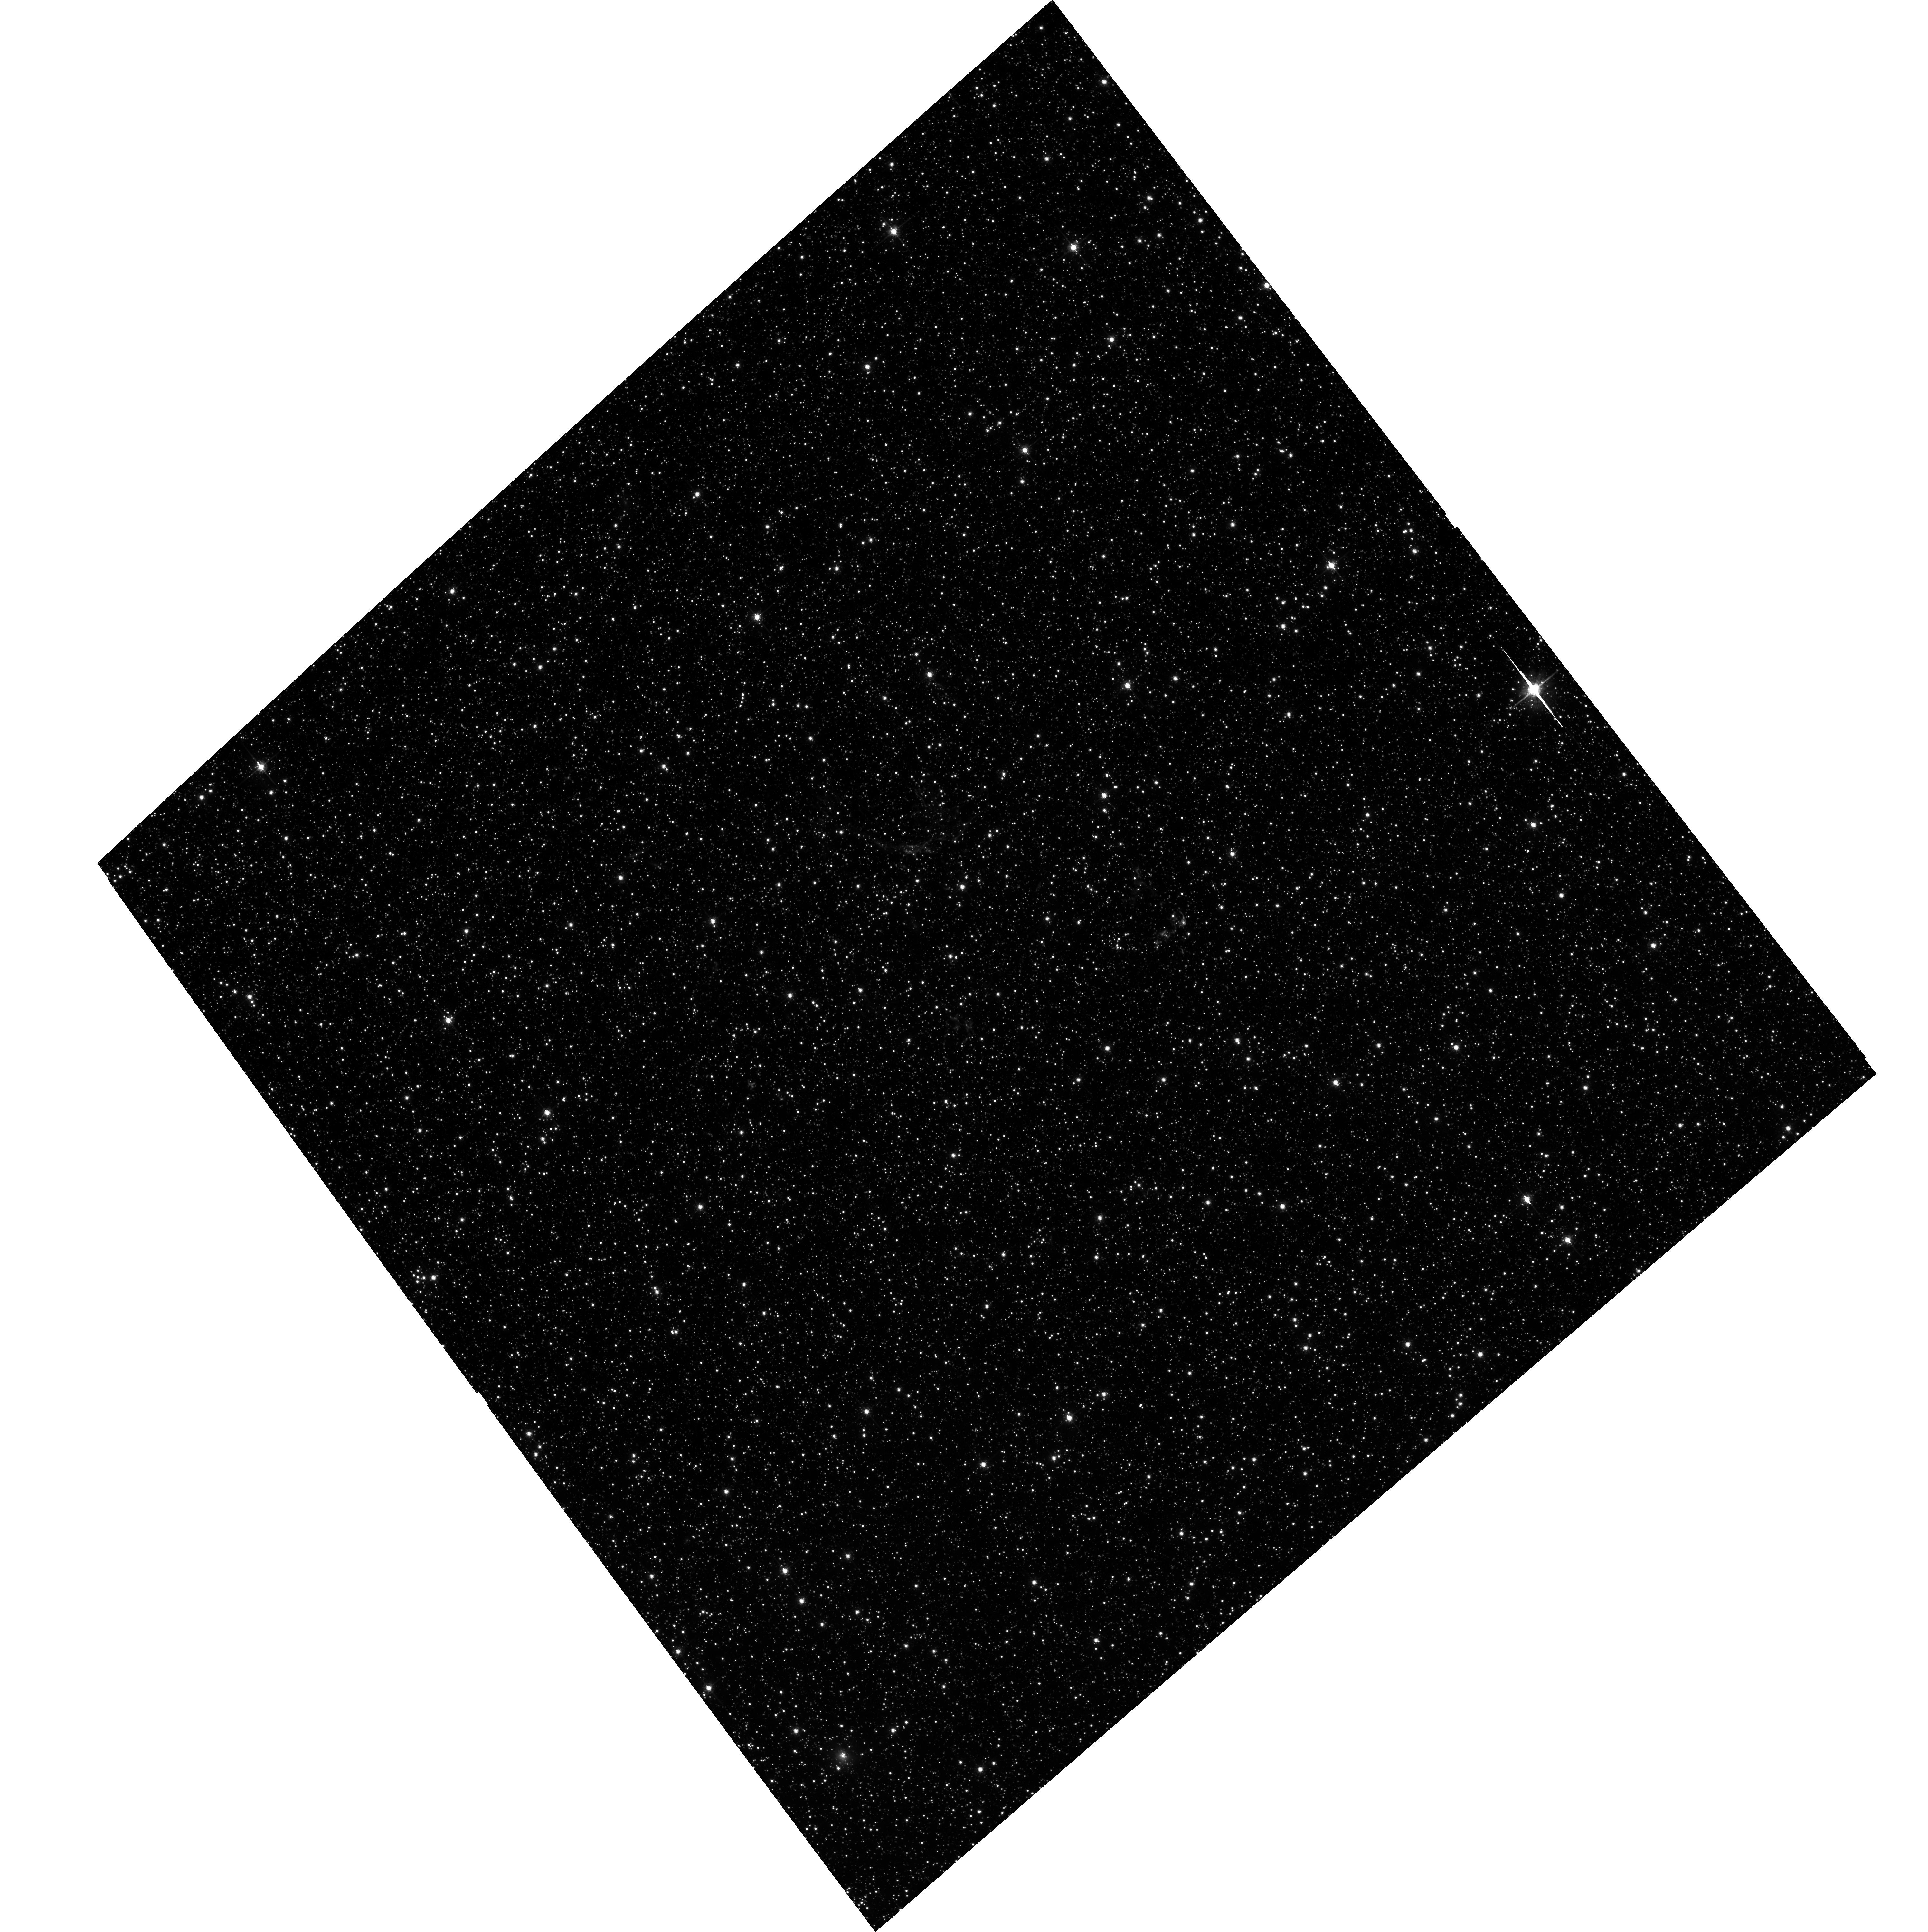
Target: N132D. Instrument: ACS/WFC. Filter: F775W. Exposure: 24 min. Observation ID: hst_12001_01_acs_wfc_f775w_j8r801

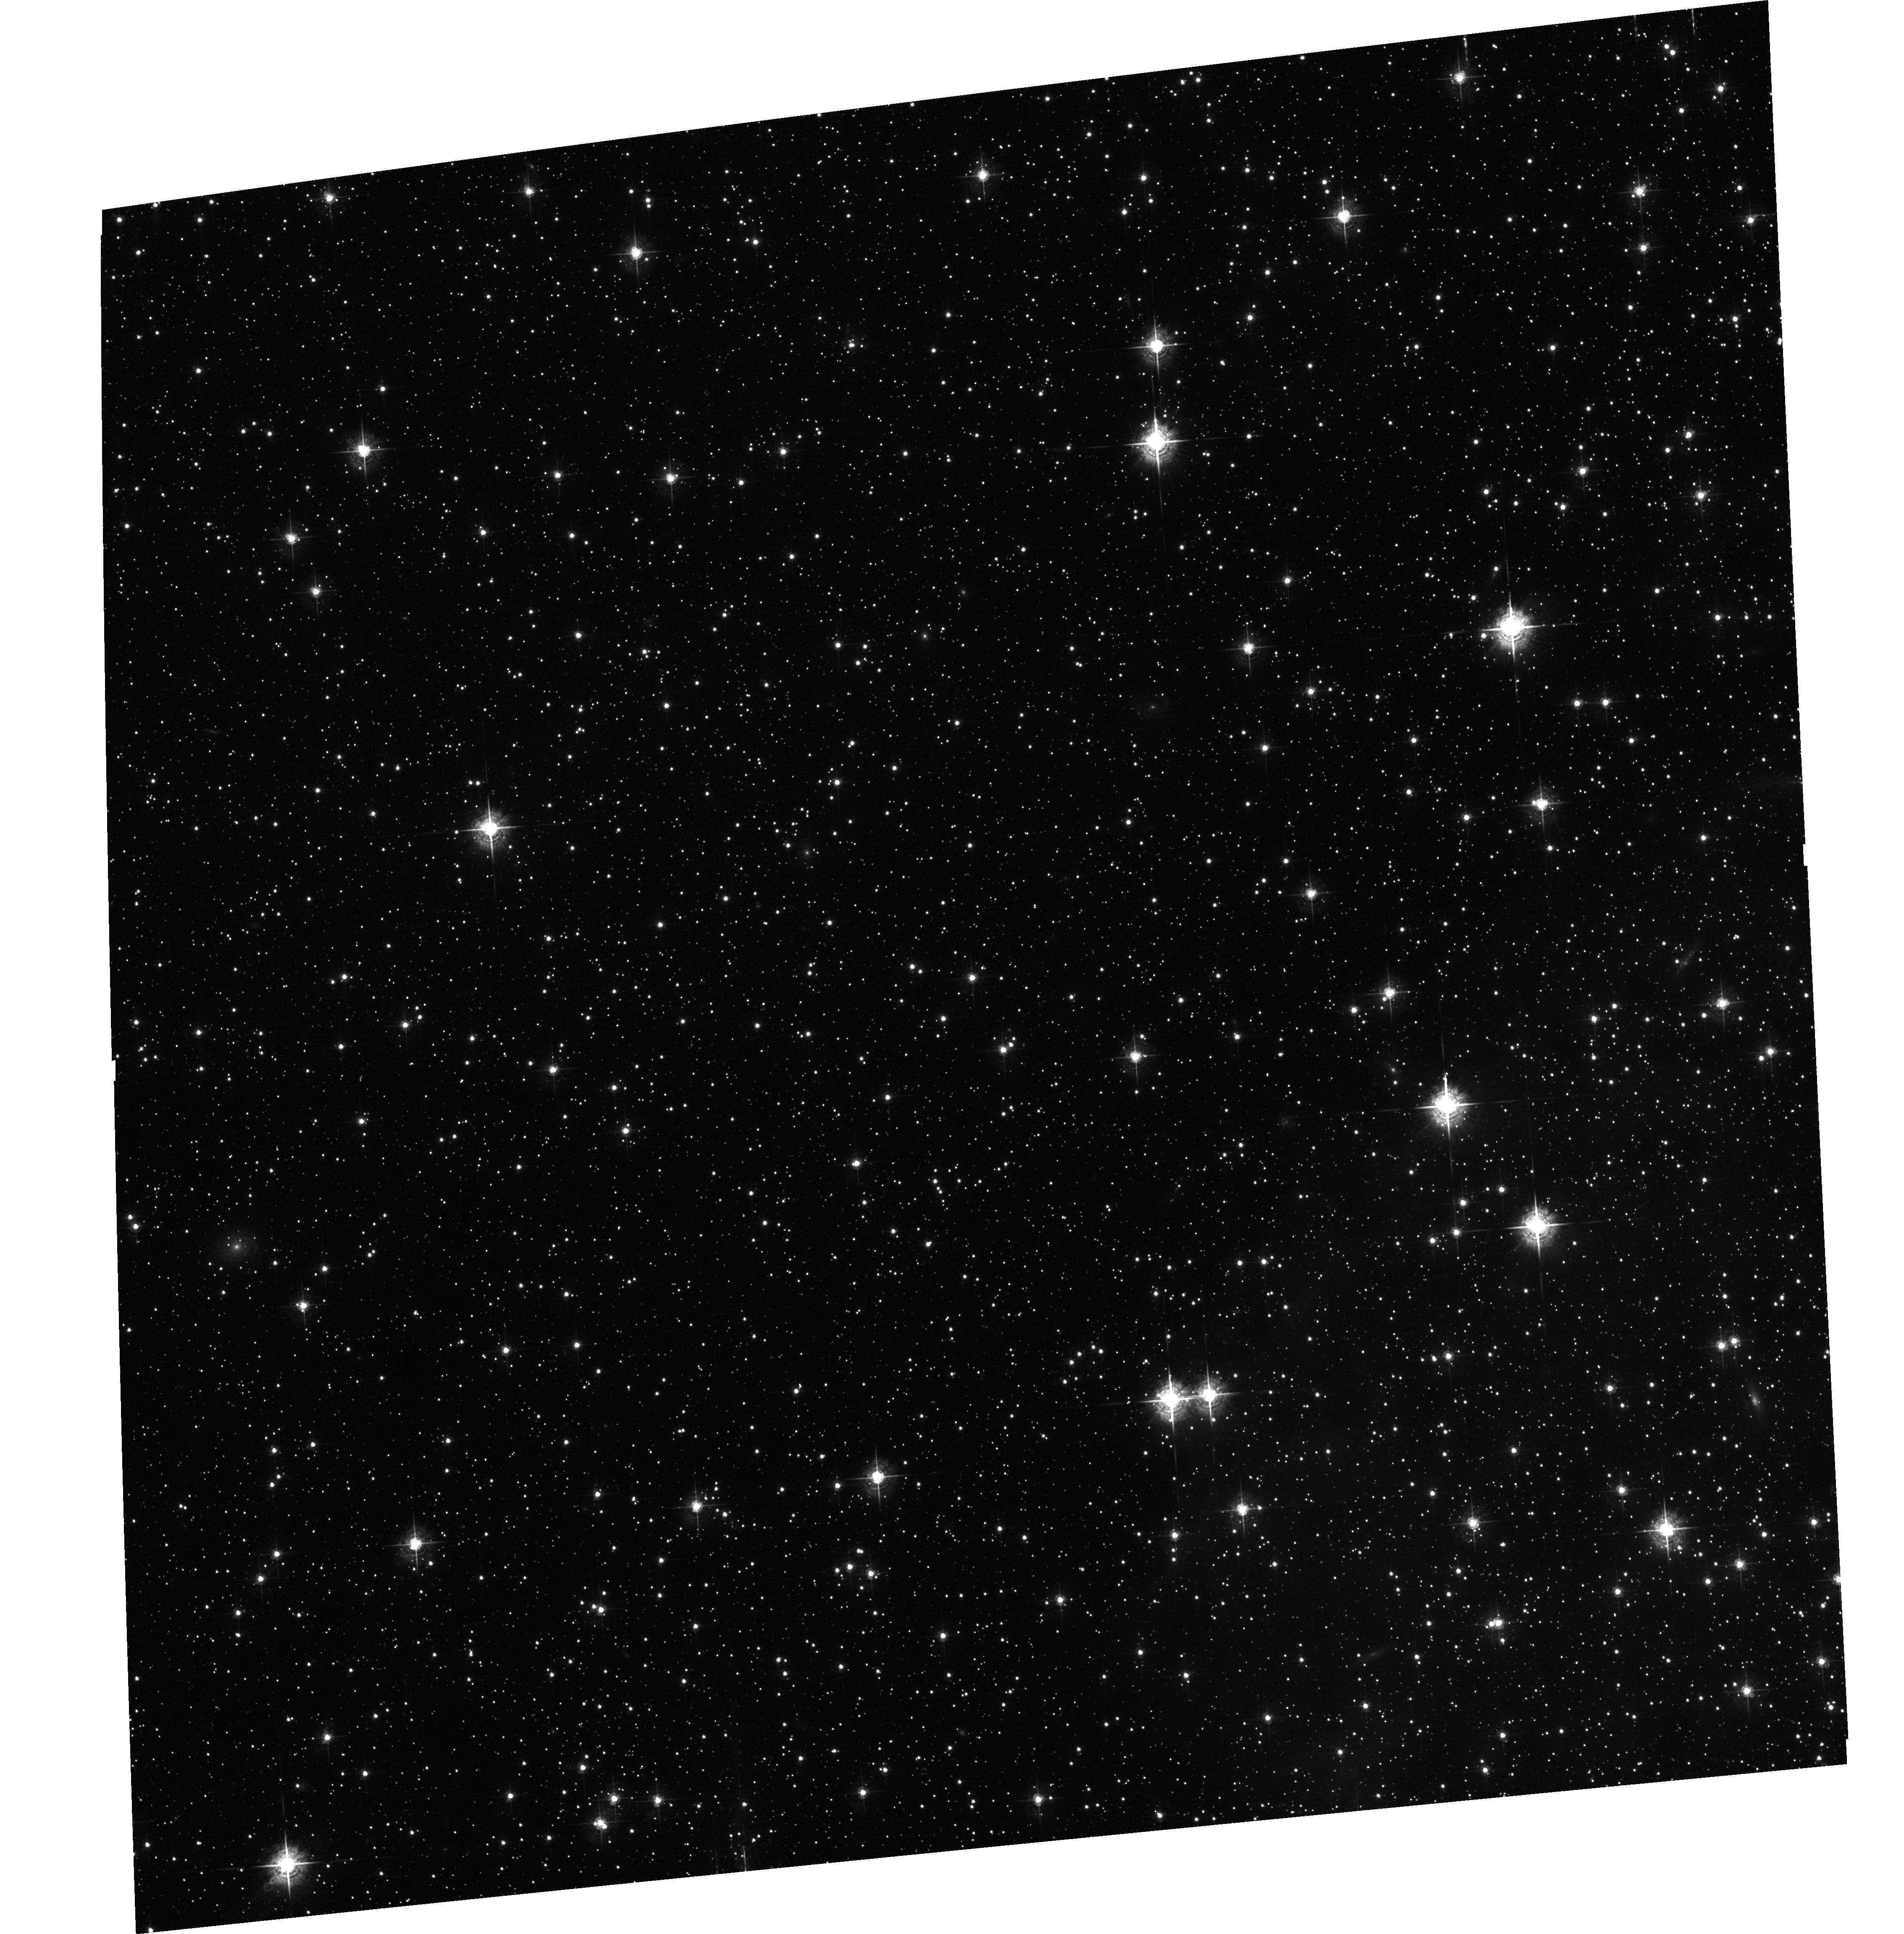
Target: E0102. Instrument: ACS/WFC. Filter: F550M. Exposure: 30 min. Observation ID: hst_12001_02_acs_wfc_f550m_j8r802

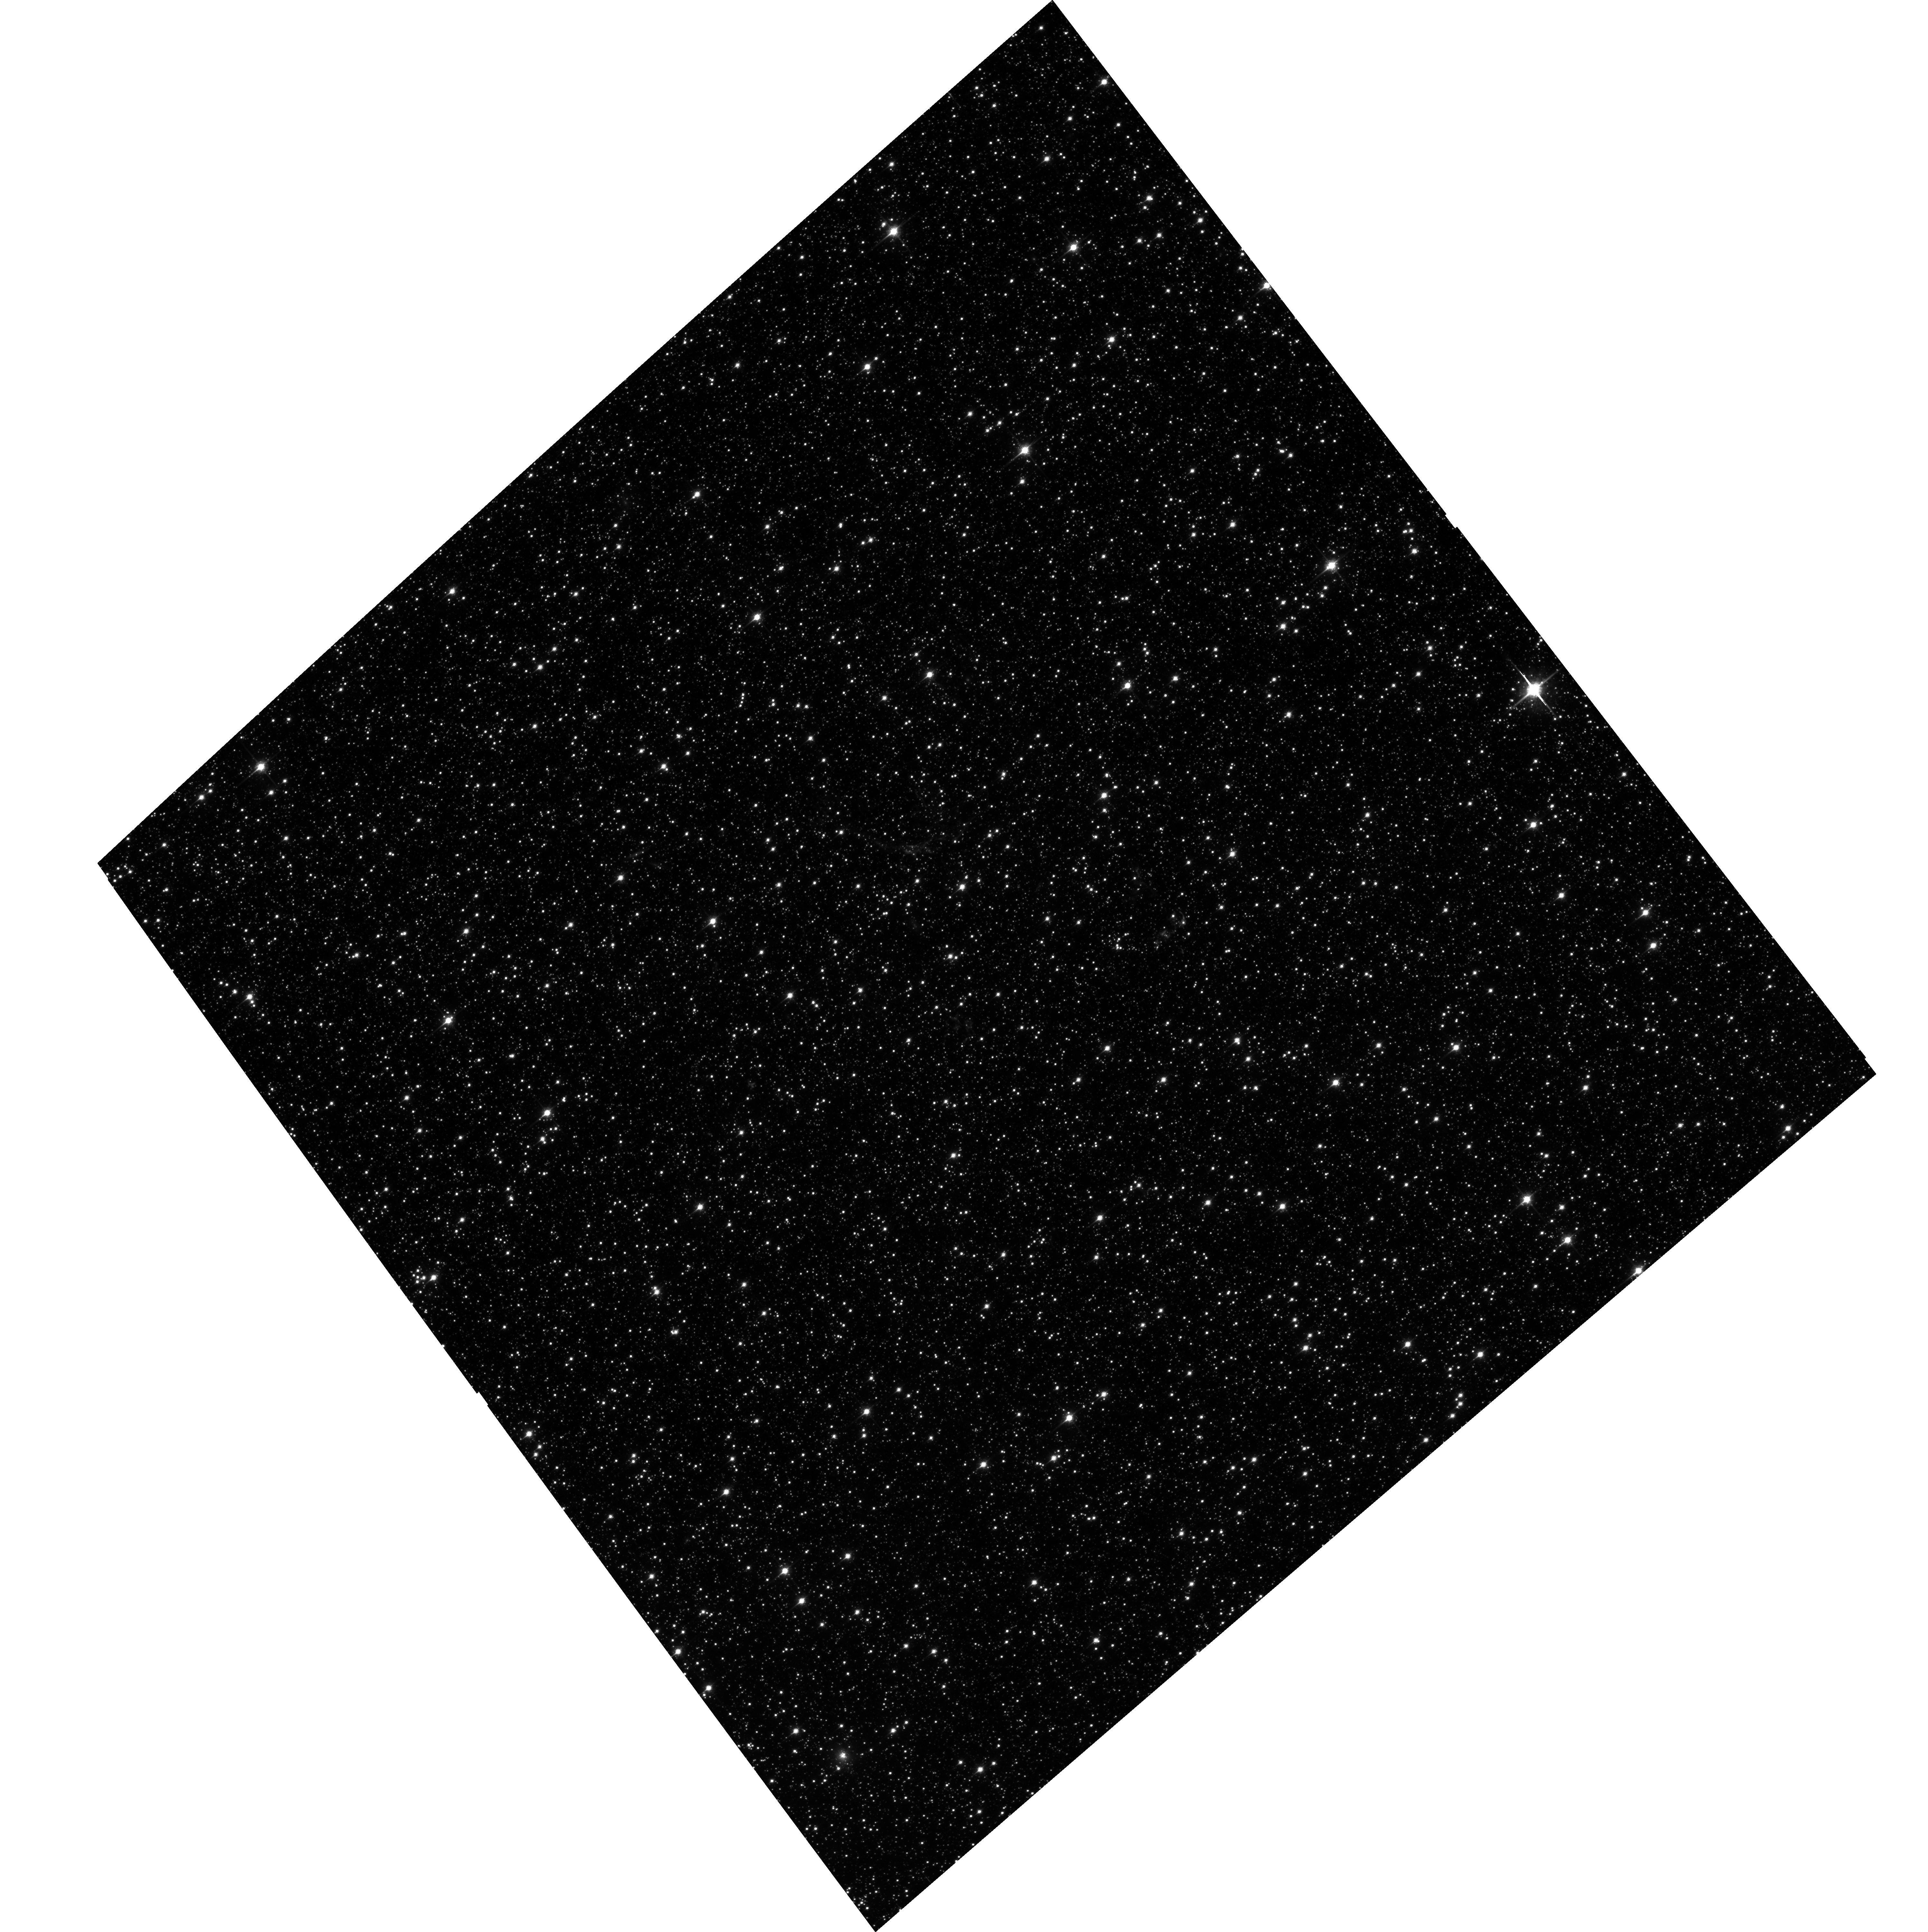
Target: N132D. Instrument: ACS/WFC. Filter: F850LP. Exposure: 24 min. Observation ID: hst_12001_01_acs_wfc_f850lp_j8r801

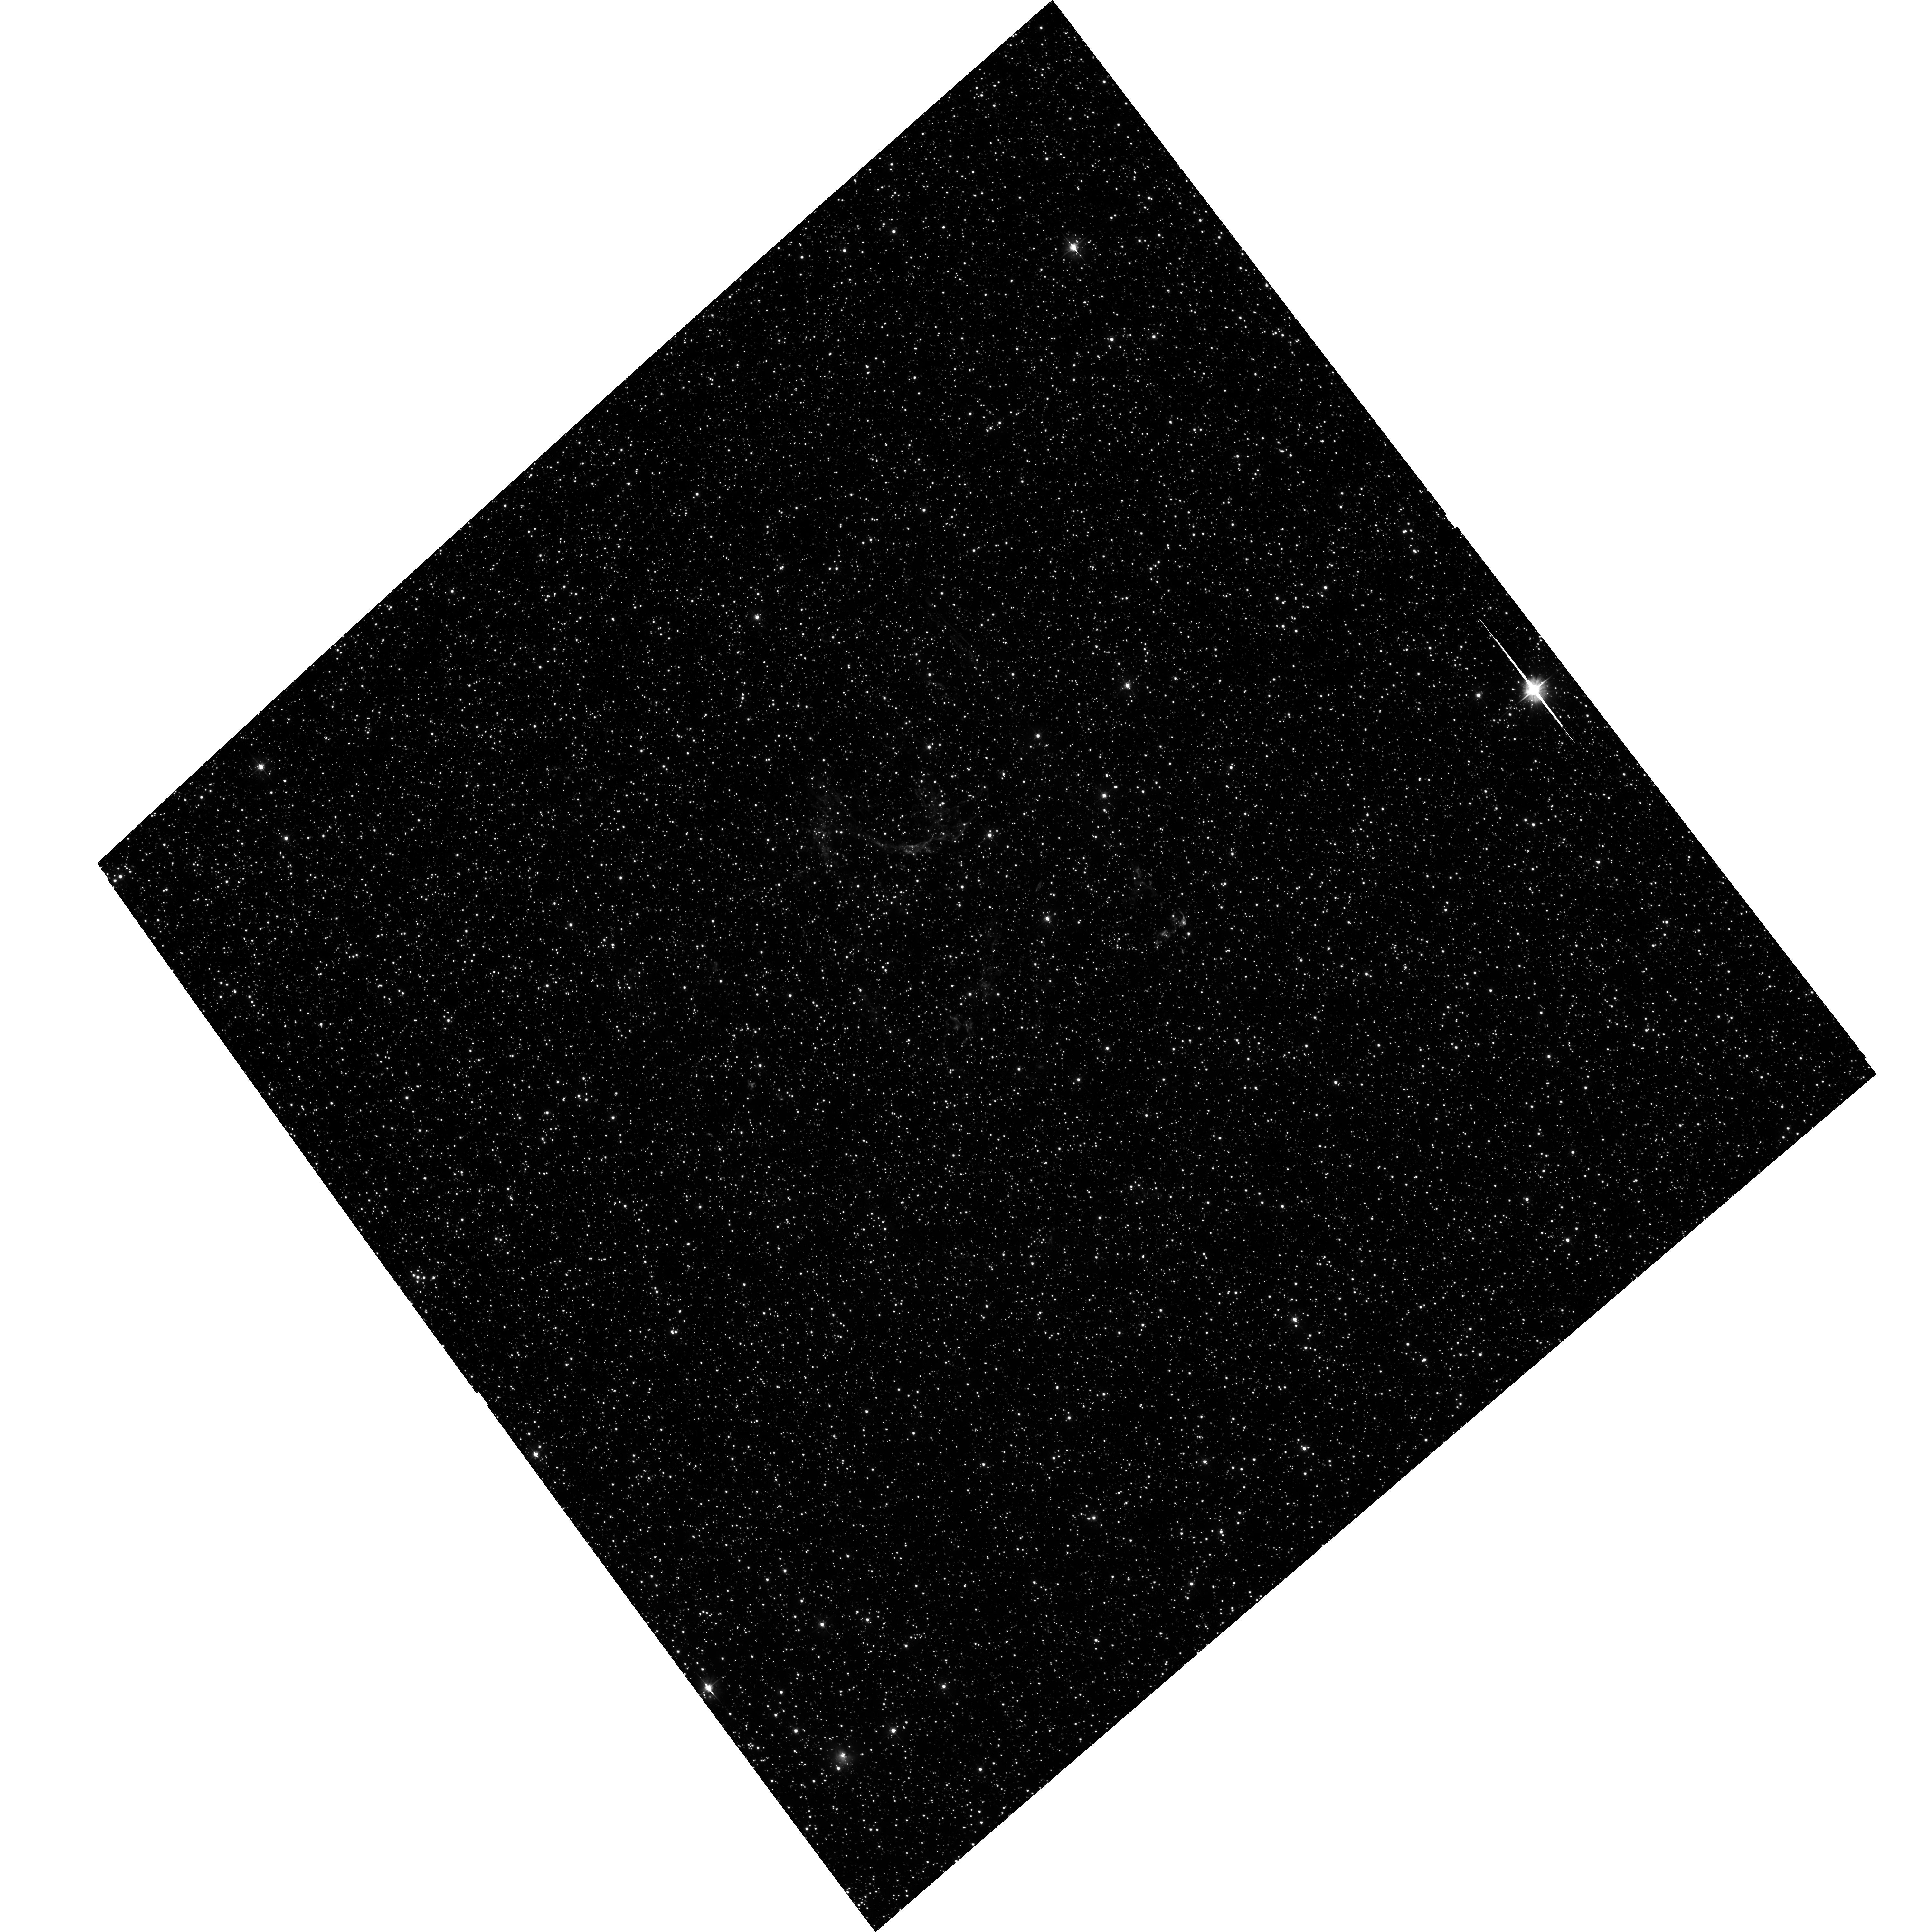
Target: N132D. Instrument: ACS/WFC. Filter: F475W. Exposure: 25 min. Observation ID: hst_12001_01_acs_wfc_f475w_j8r801

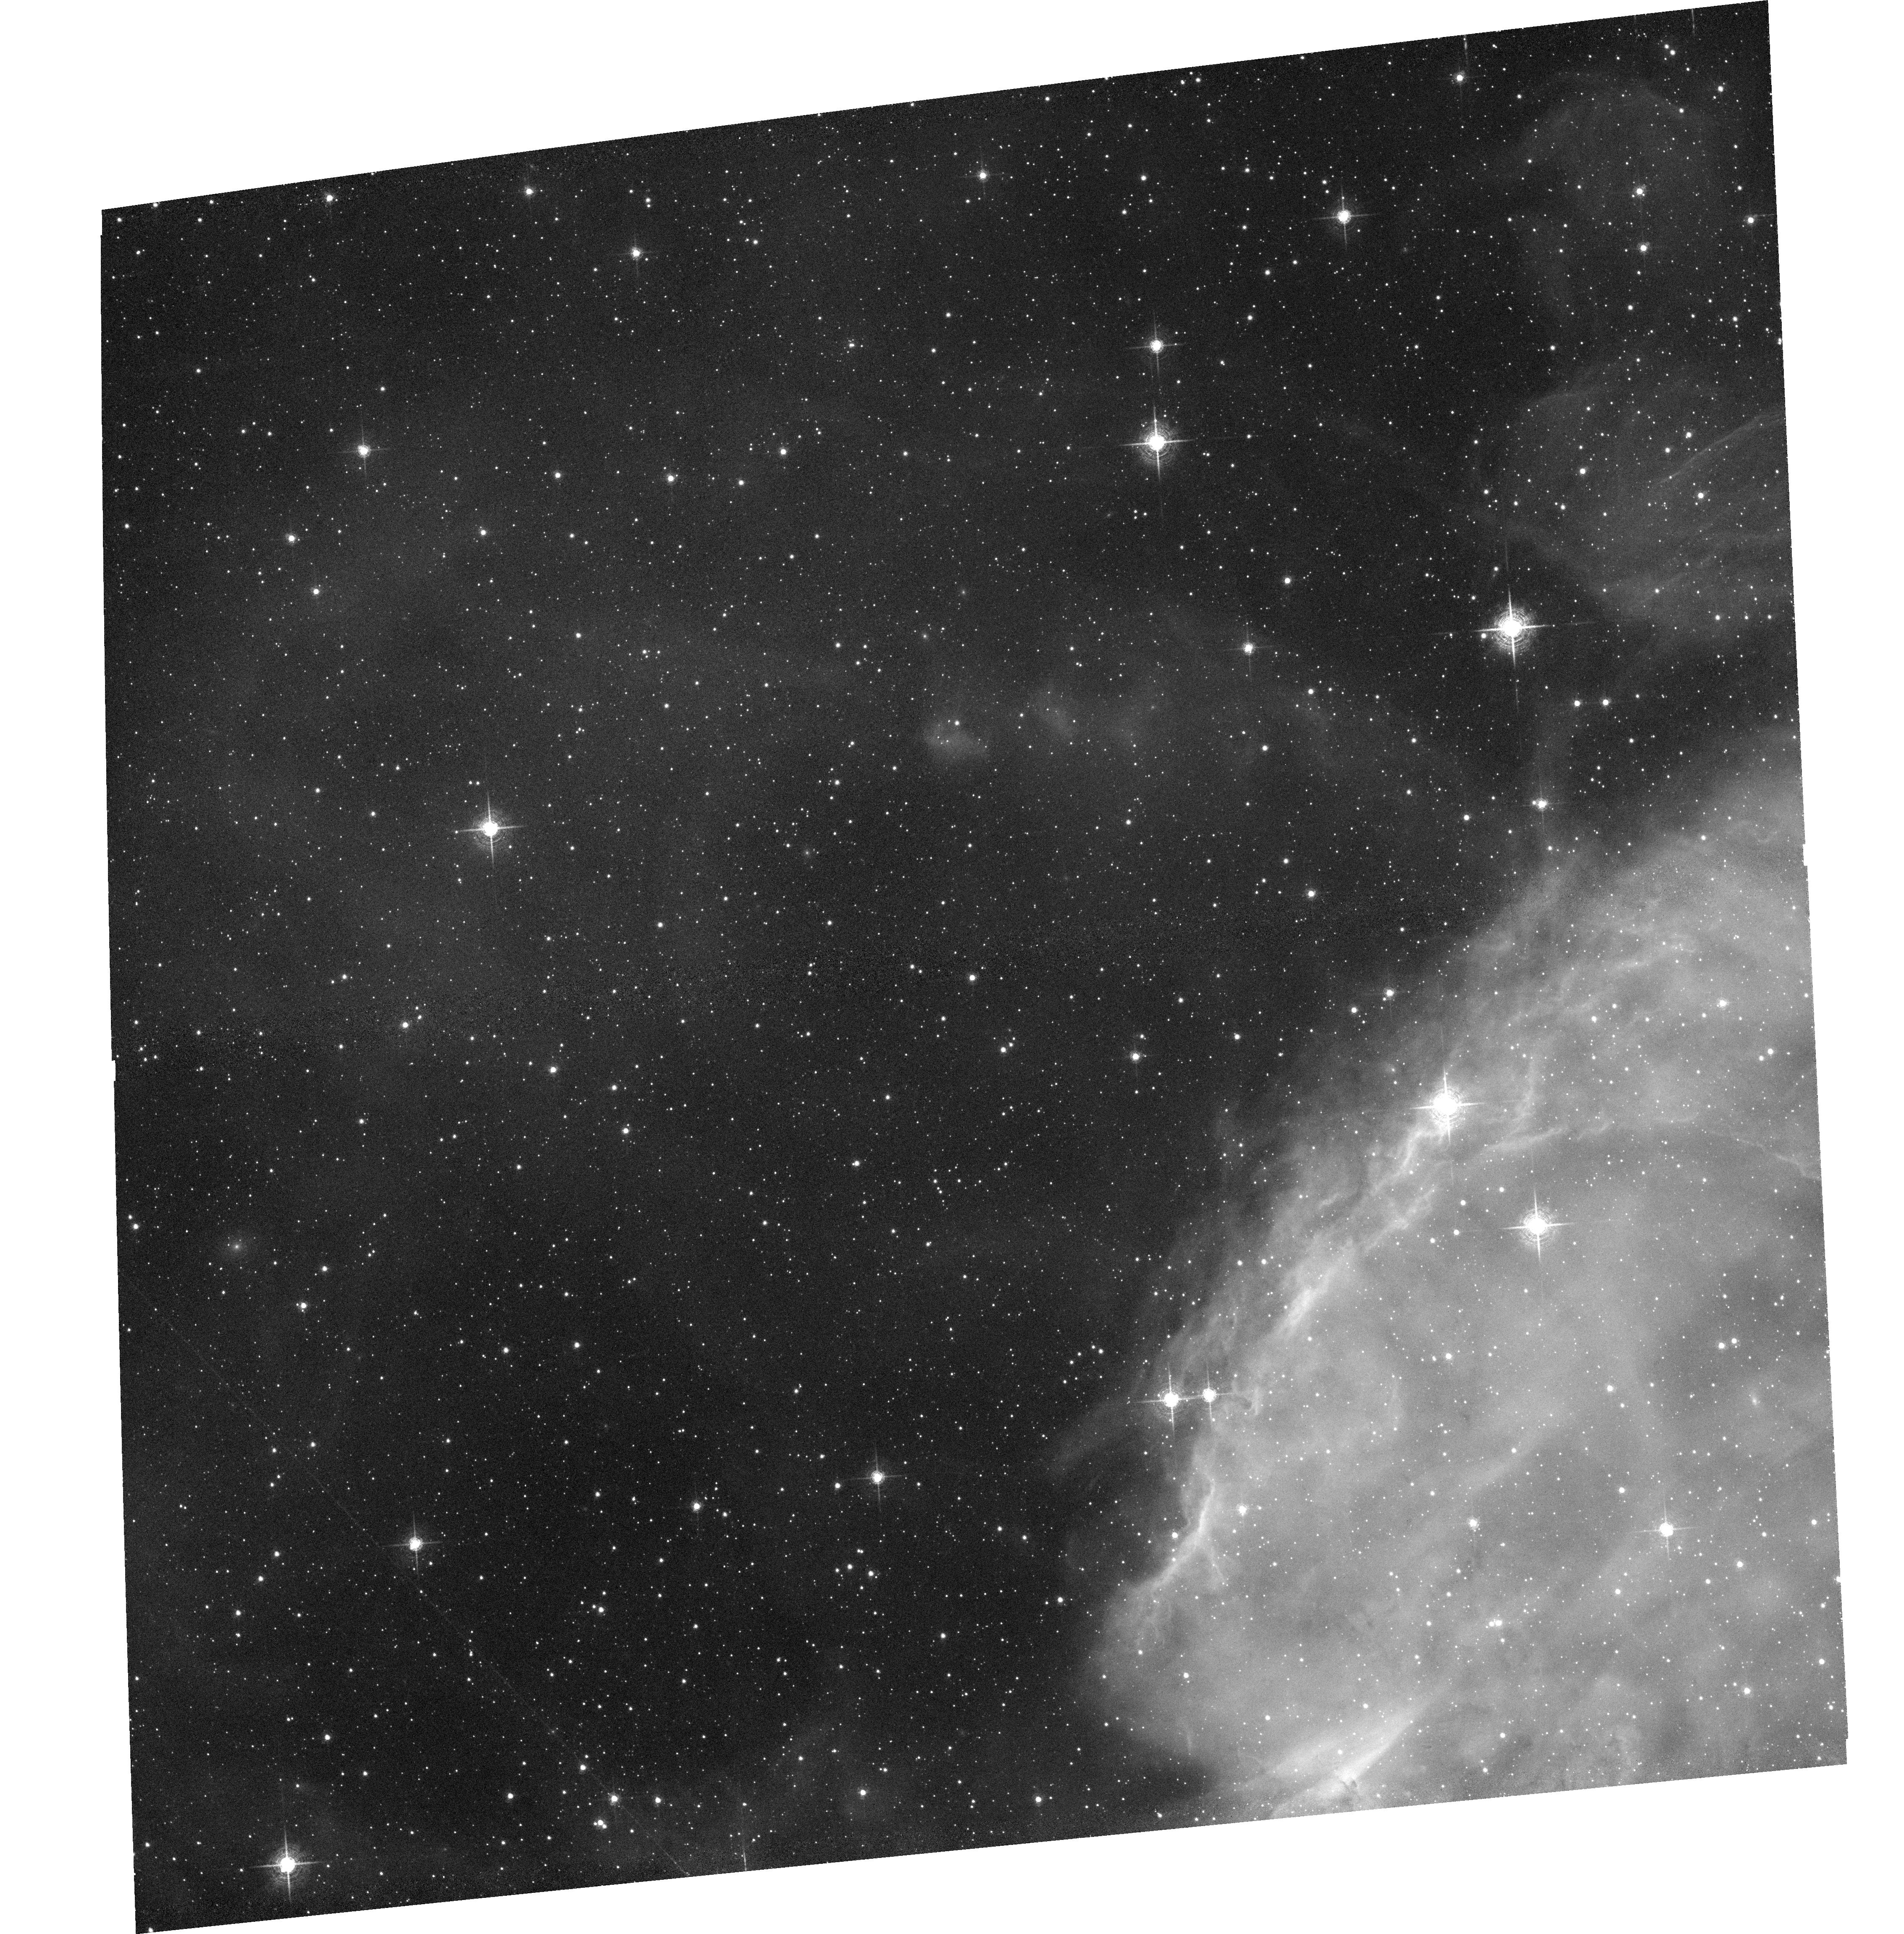
Target: E0102. Instrument: ACS/WFC. Filter: F658N. Exposure: 24 min. Observation ID: hst_12001_02_acs_wfc_f658n_j8r802

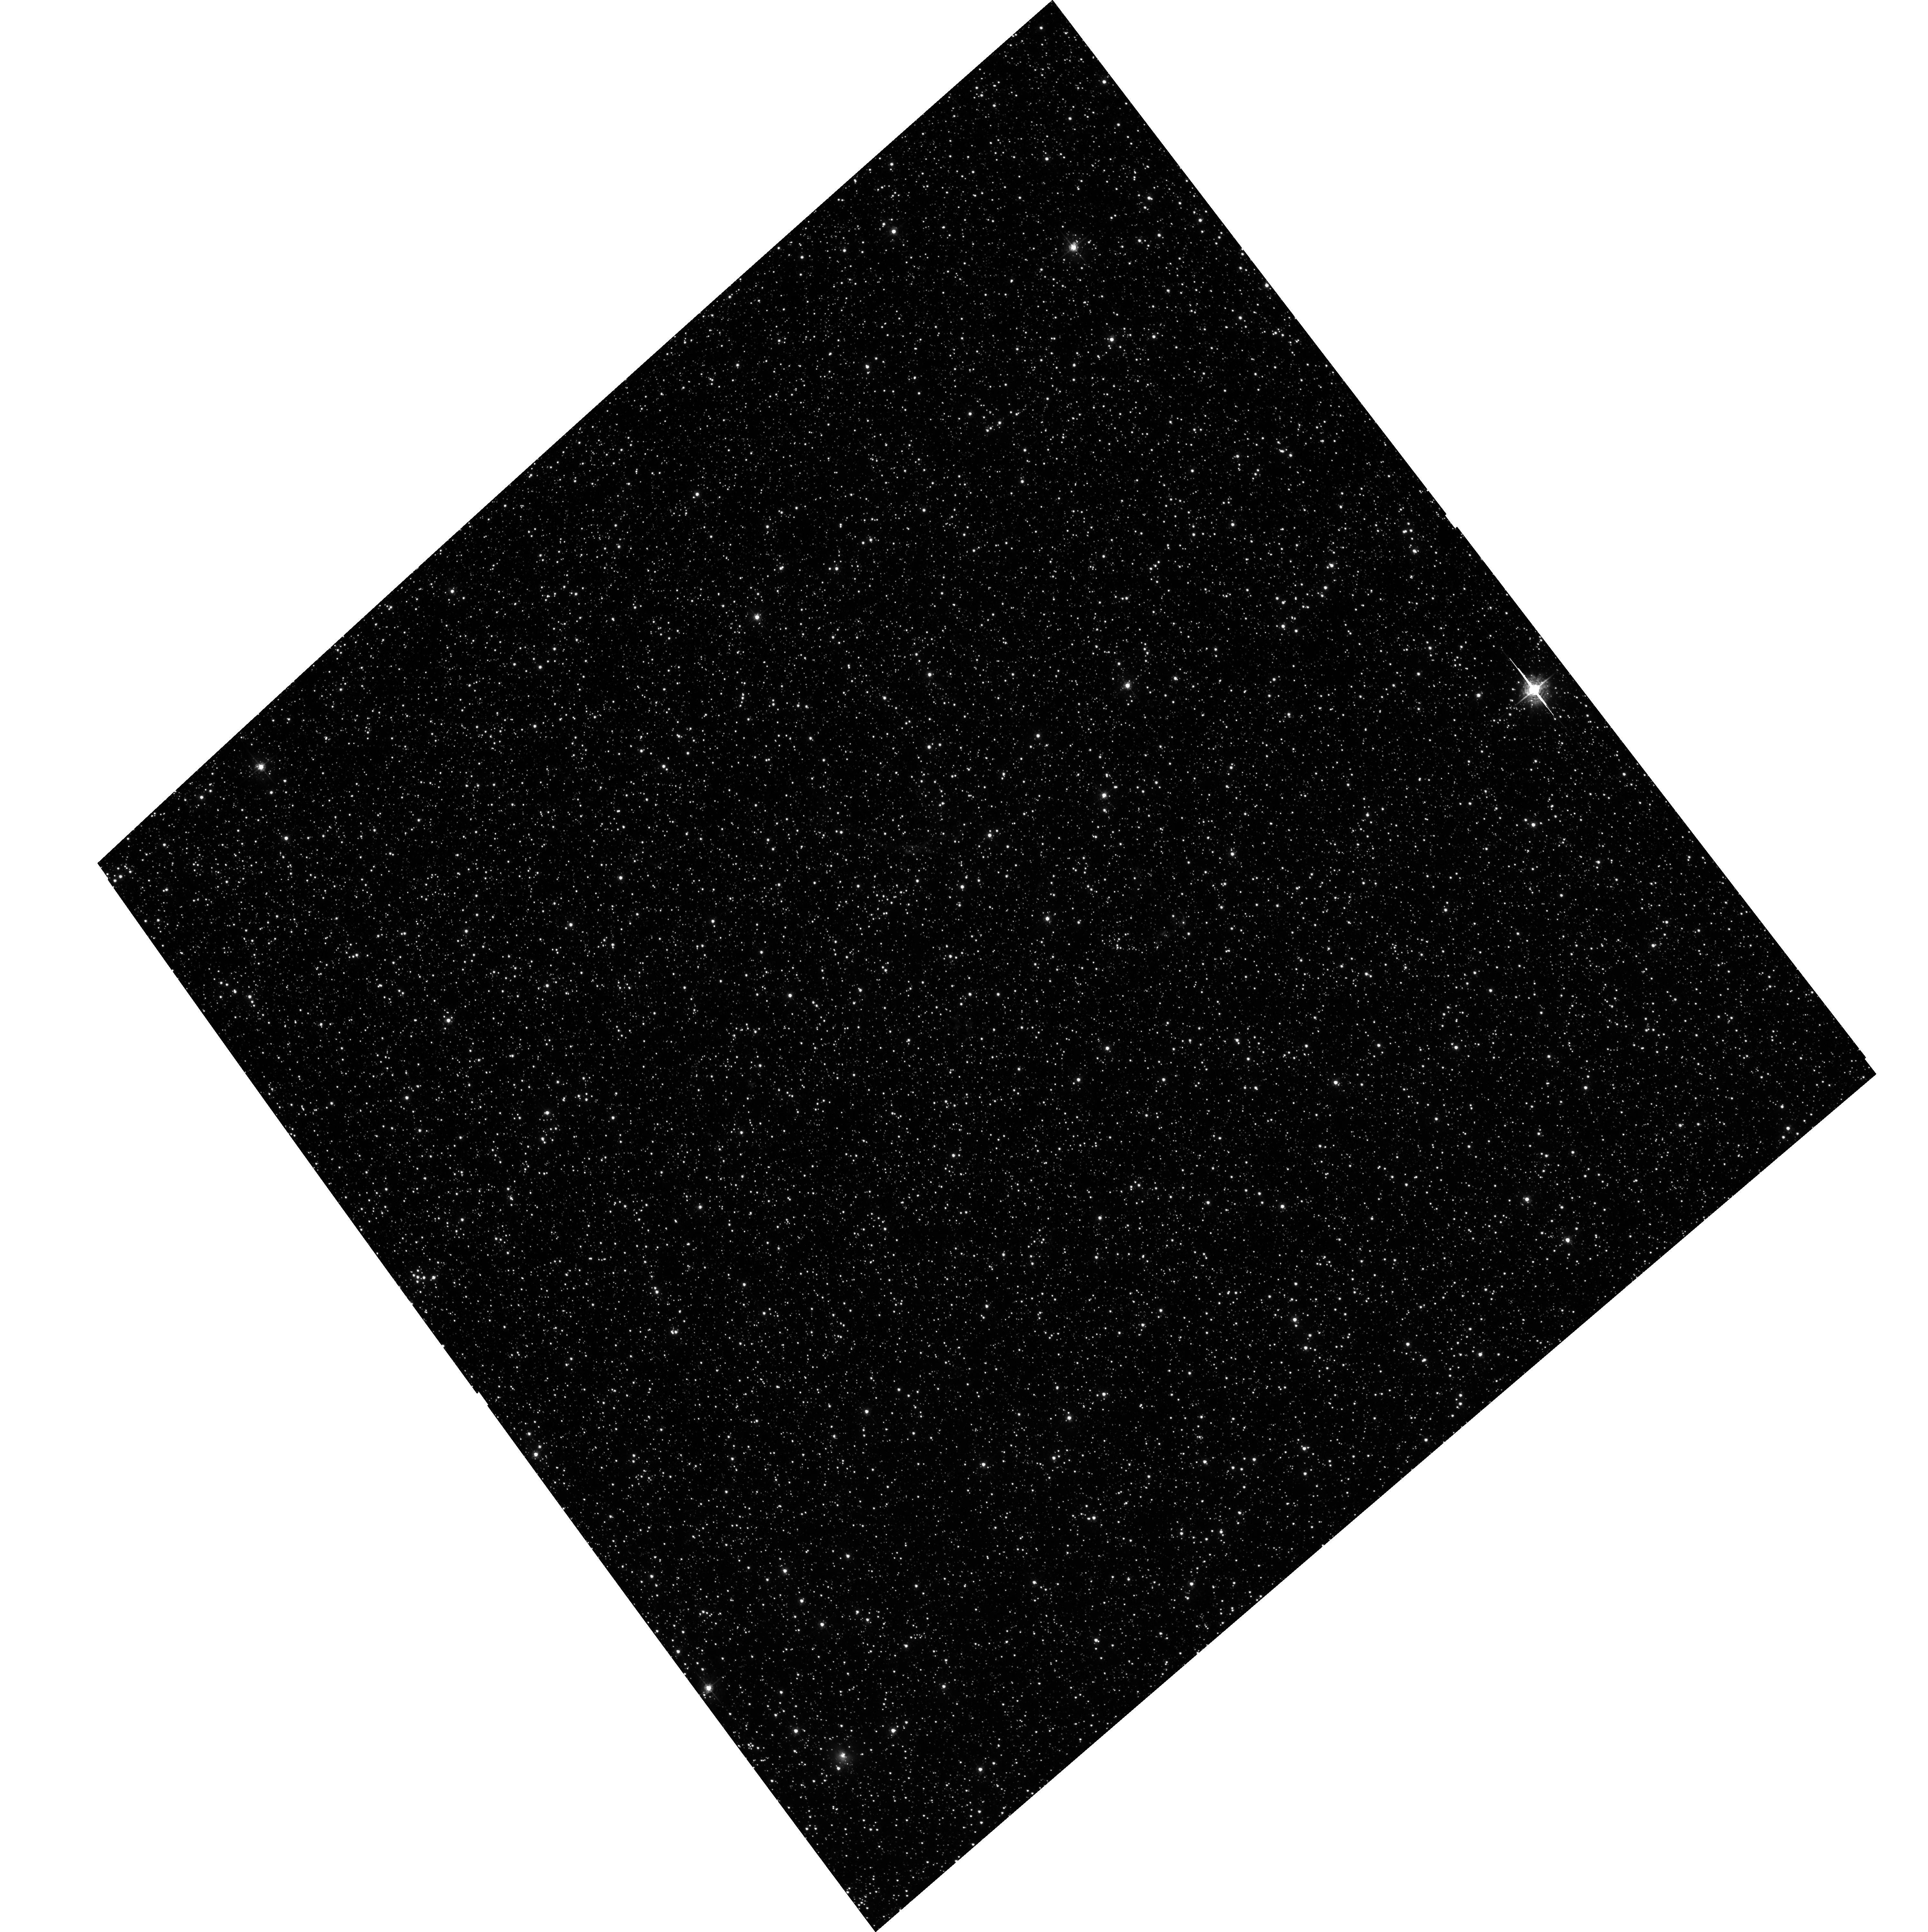
Target: N132D. Instrument: ACS/WFC. Filter: F550M. Exposure: 30 min. Observation ID: hst_12001_01_acs_wfc_f550m_j8r801

Emission-line Imaging of Young SNRs in the Magellanic Clouds (PI: Green, James Carswell)

The fundamental processes of nucleosynthesis that take place deep within the cores of massive stars are hidden from our scrutiny until the stars explode as supernovae. Young supernova remnants (SNRs) allow us to examine material from the cores of massive stars directly, leading to observational tests of theories for stellar evolution, nucleosynthesis, and the chemical enrichment of the ISM in galaxies. We will image two young SNRs in the Magellanic Clouds (N132D in the LMC and 1E0102.2-7219 in the SMC) using wide filters on the ACS Wide Field Channel in order to capture the full velocity range of the expanding debris field. These images will identify the brightest ejecta knots for follow-up UV/optical spectroscopy and can be compared to X-ray images to determine the locations of shock waves.